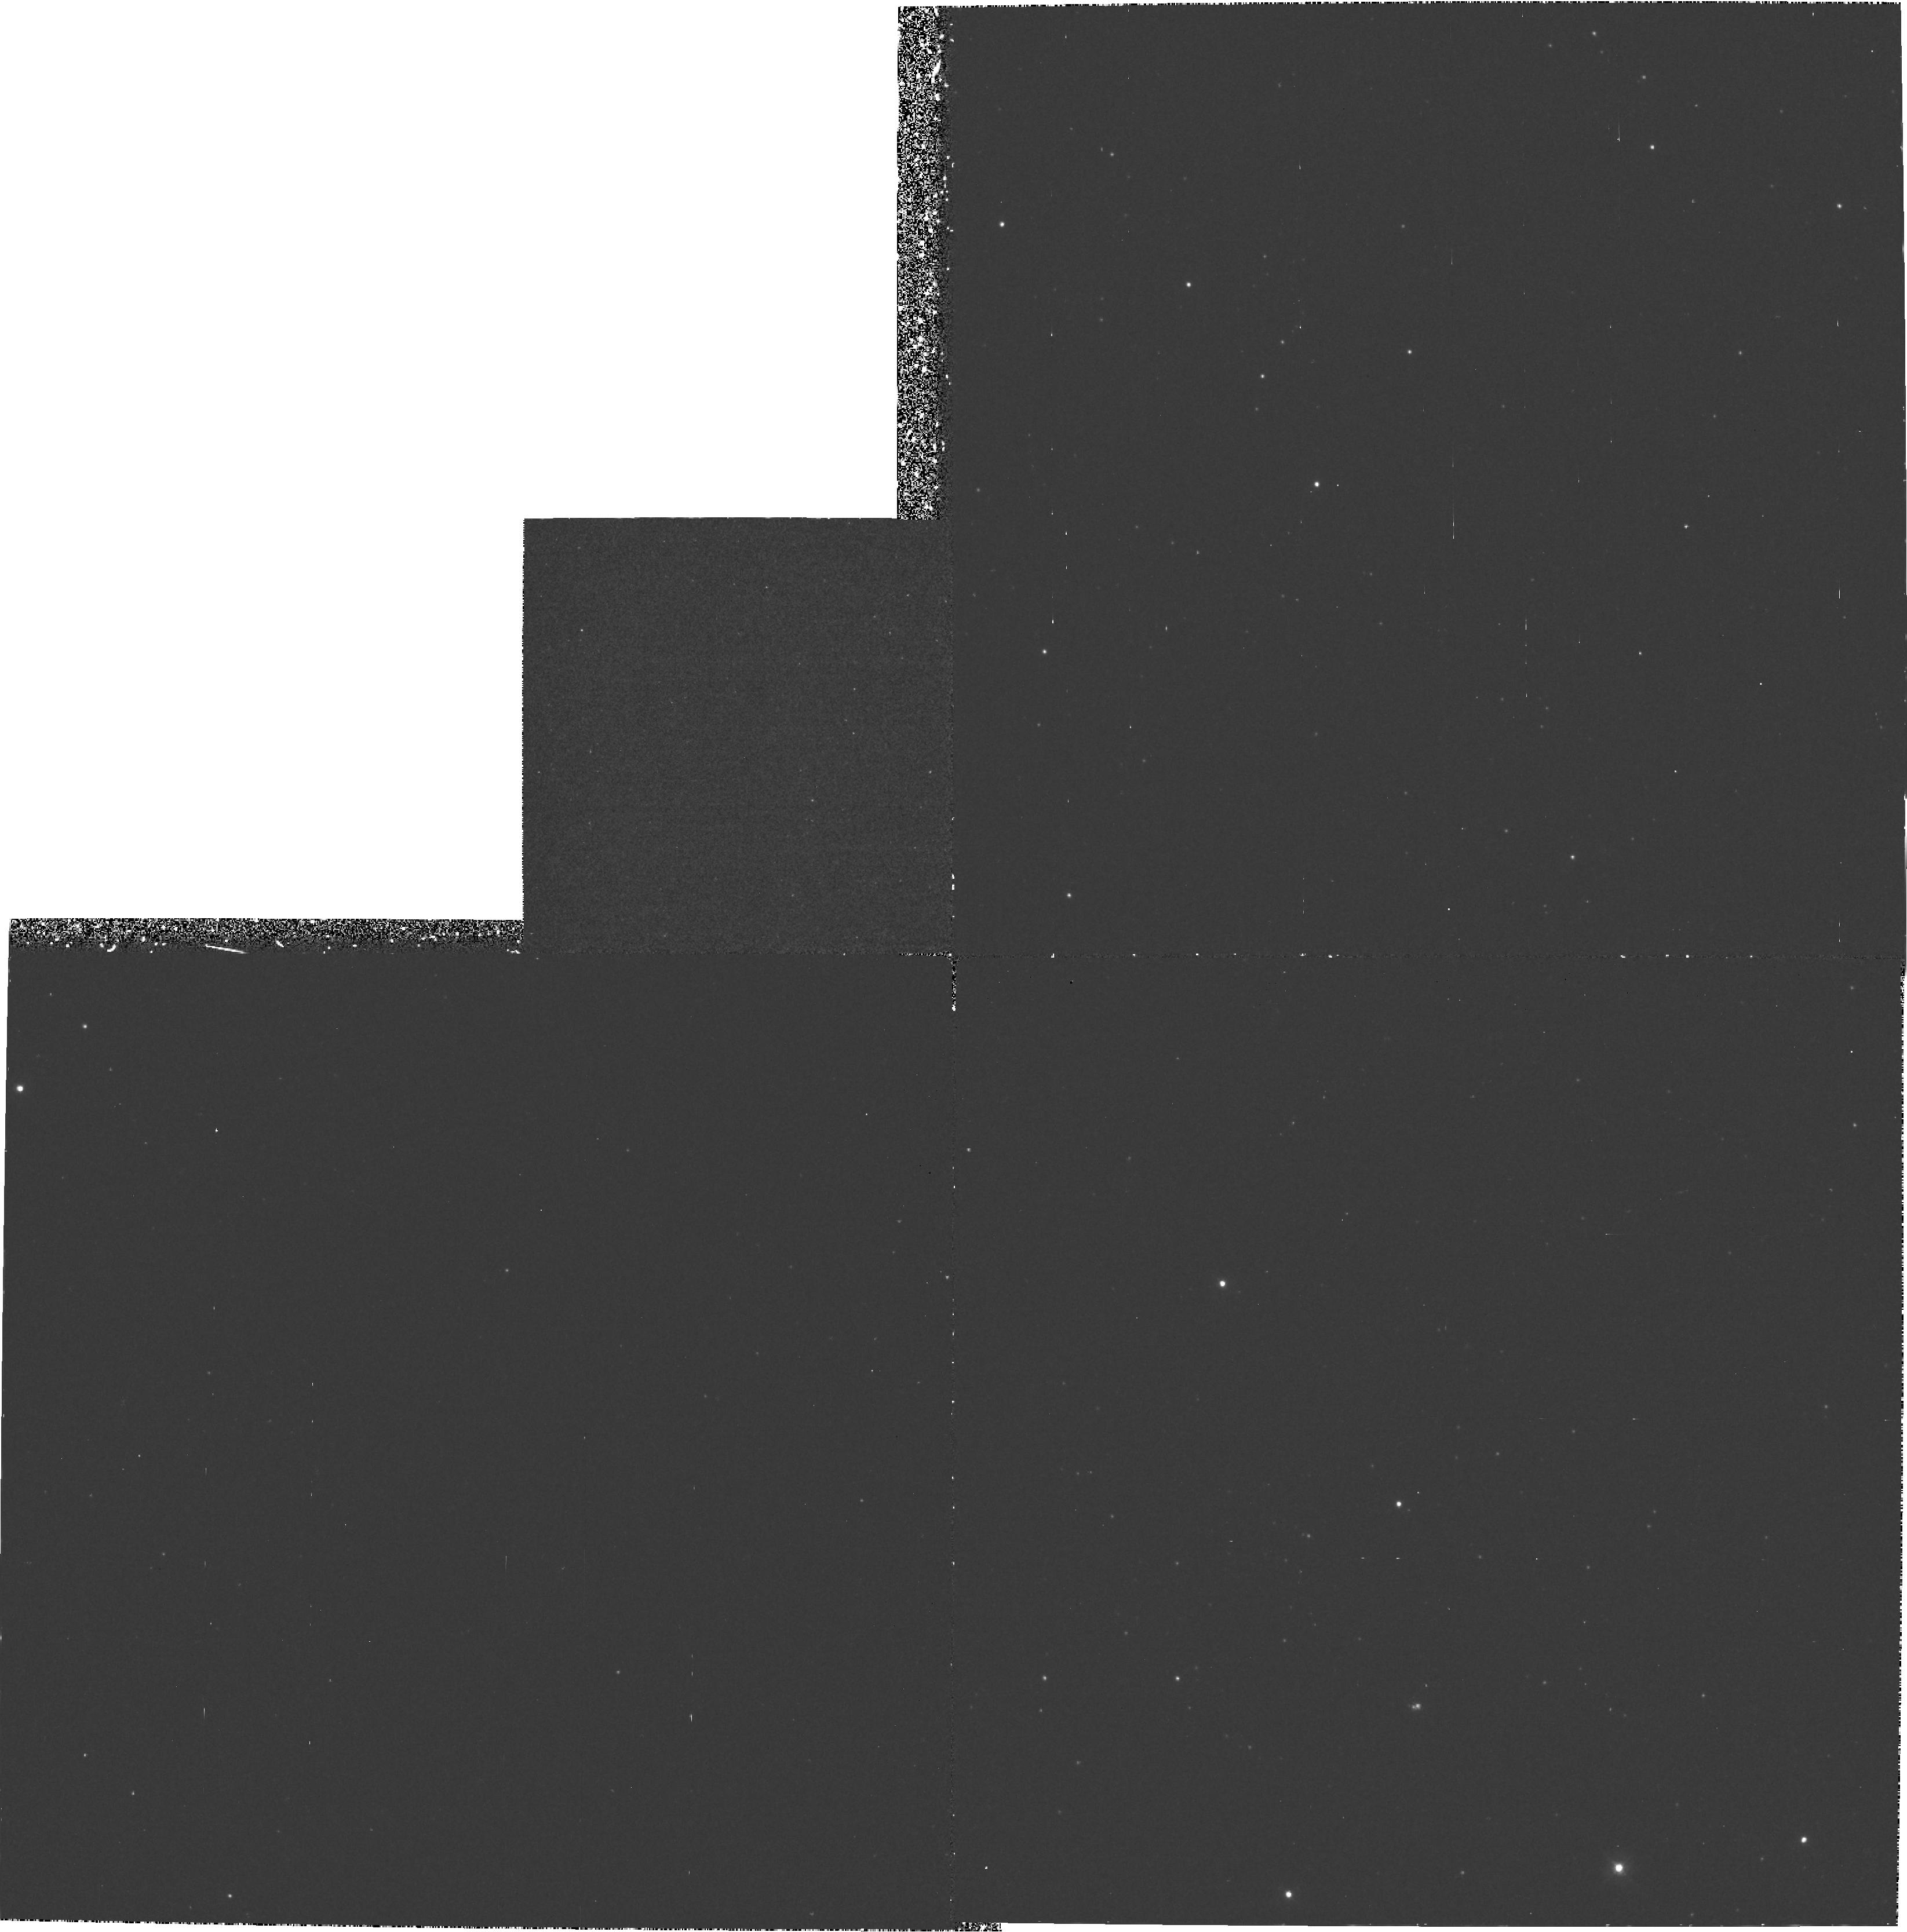
Target: NGC221-POS2. Instrument: WFPC2/PC. Filter: F300W. Exposure: 1.5 h. Observation ID: hst_5435_0h_wfpc2_pc_f300w_u27h0h

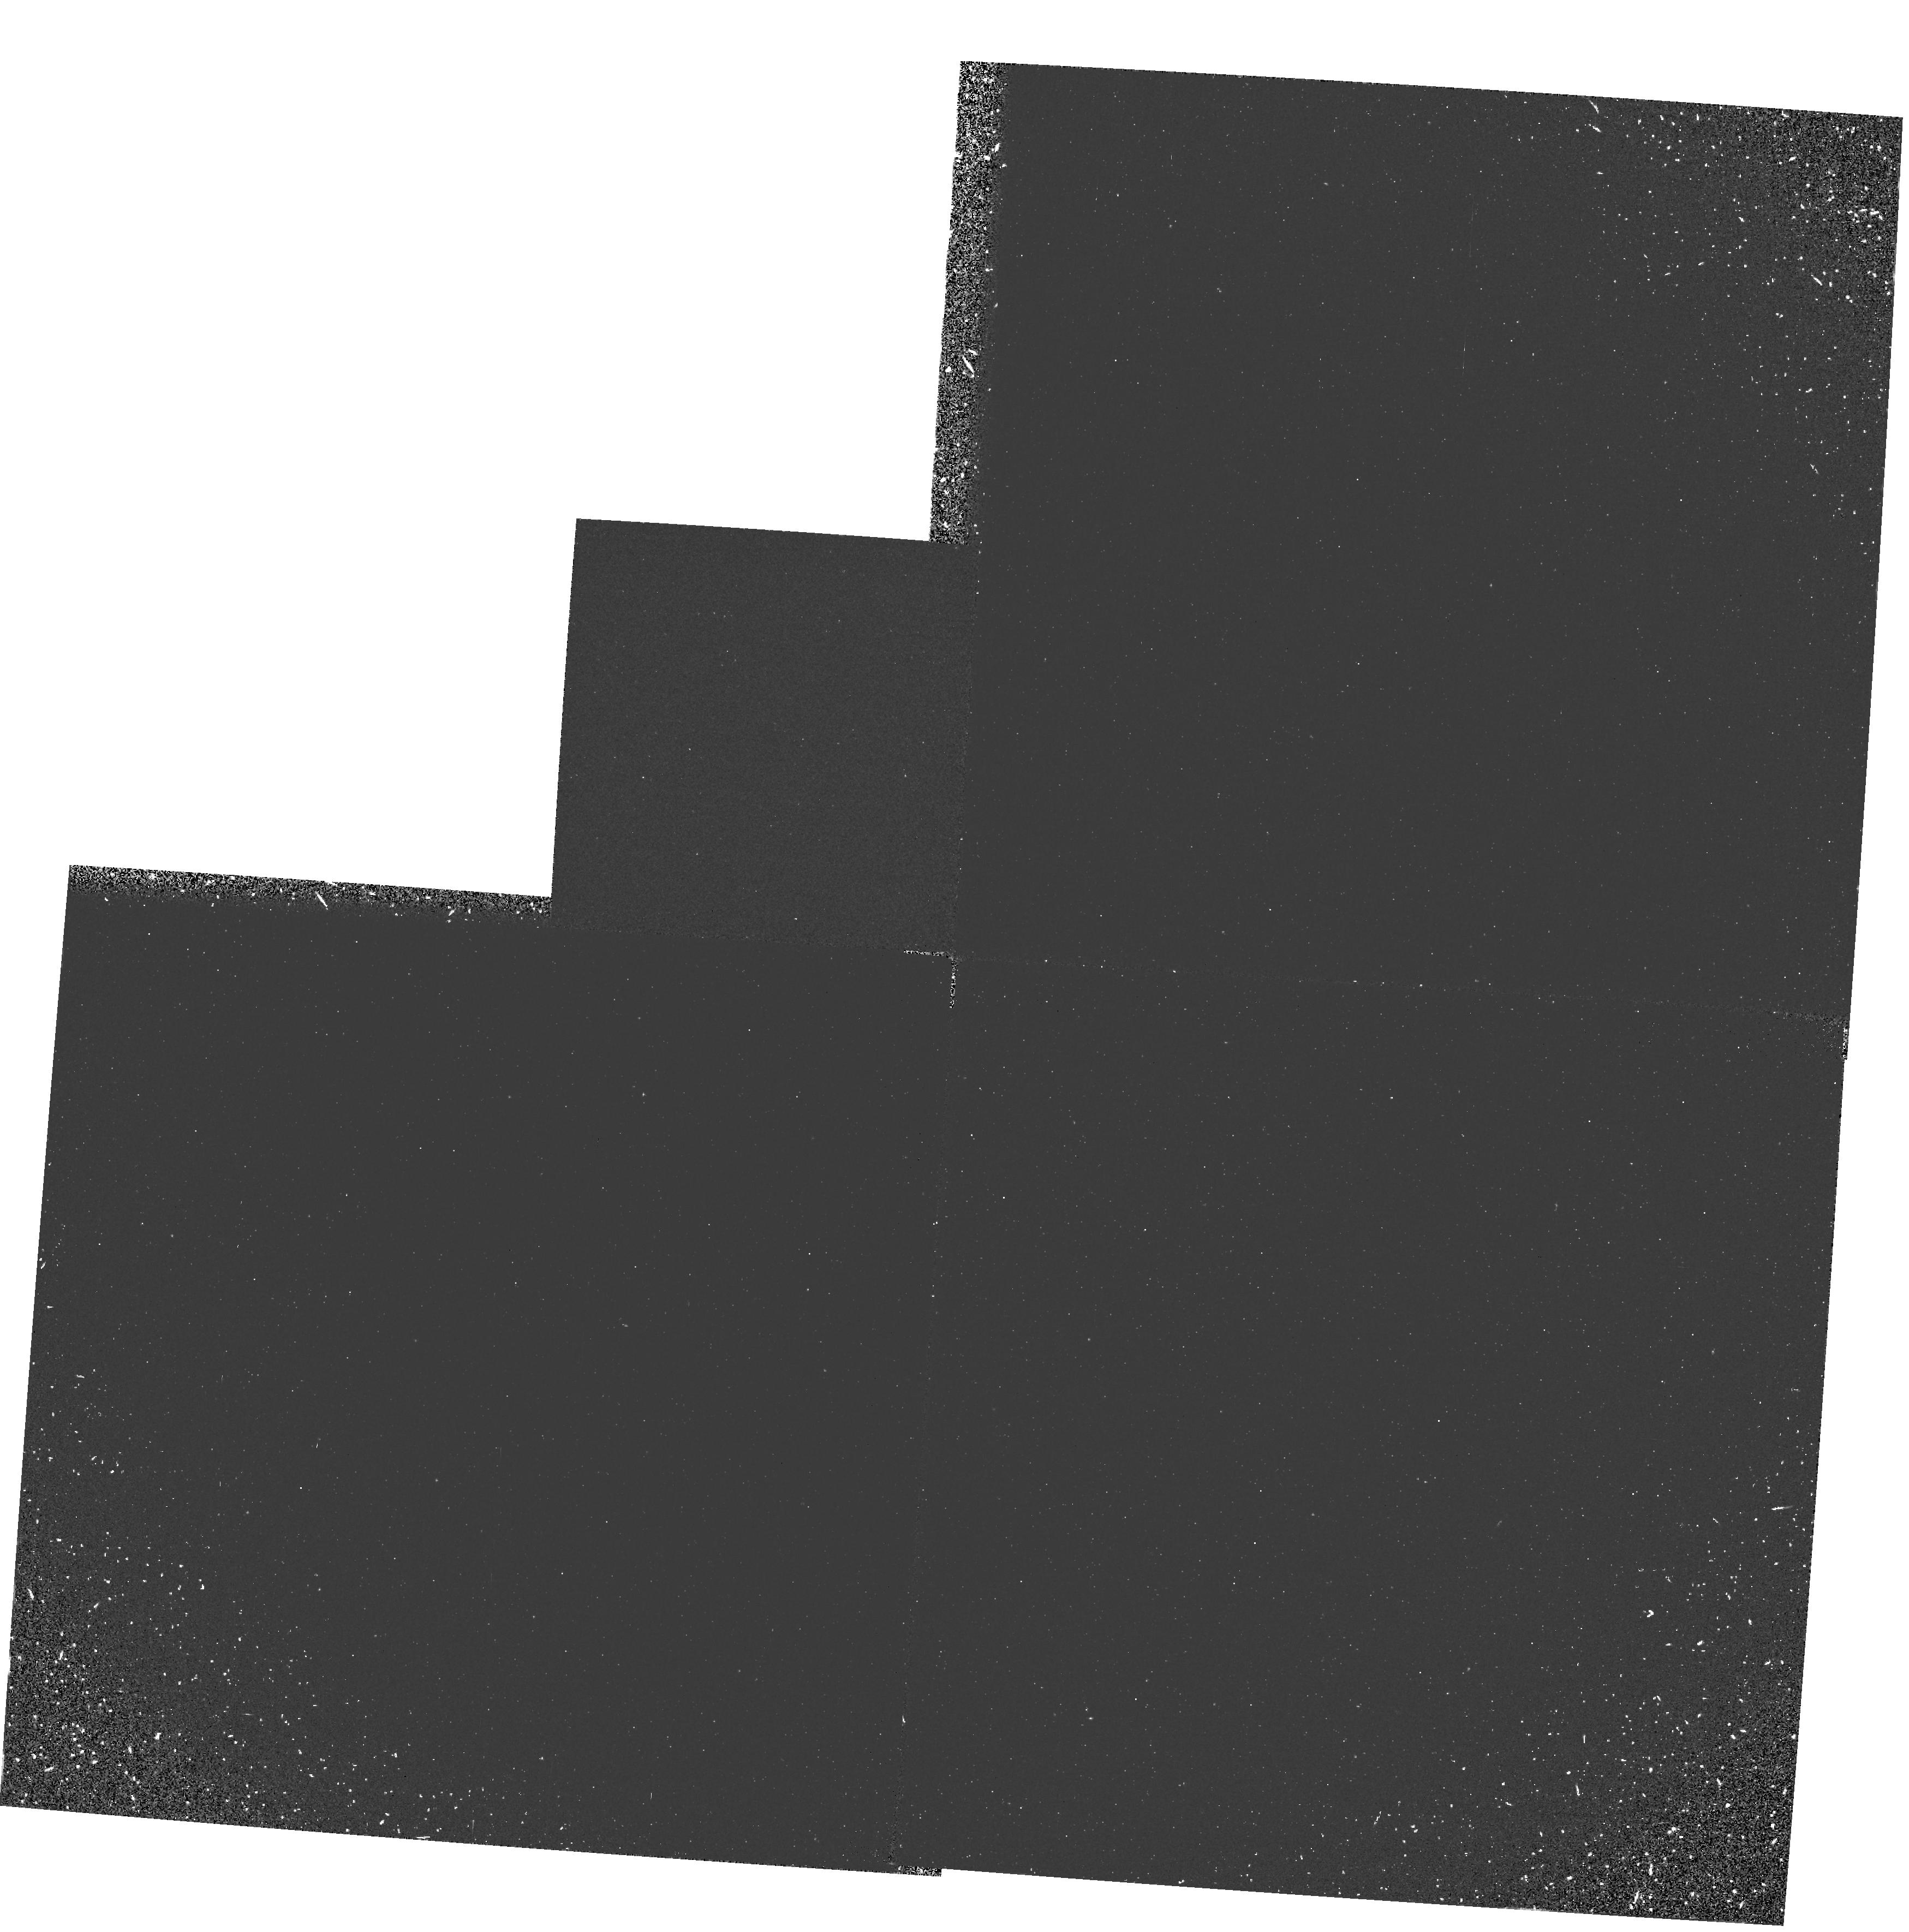
Target: NGC224-POS2. Instrument: WFPC2/PC. Filter: F160BW. Exposure: 33 min. Observation ID: hst_5435_08_wfpc2_pc_f160bw_u27h08

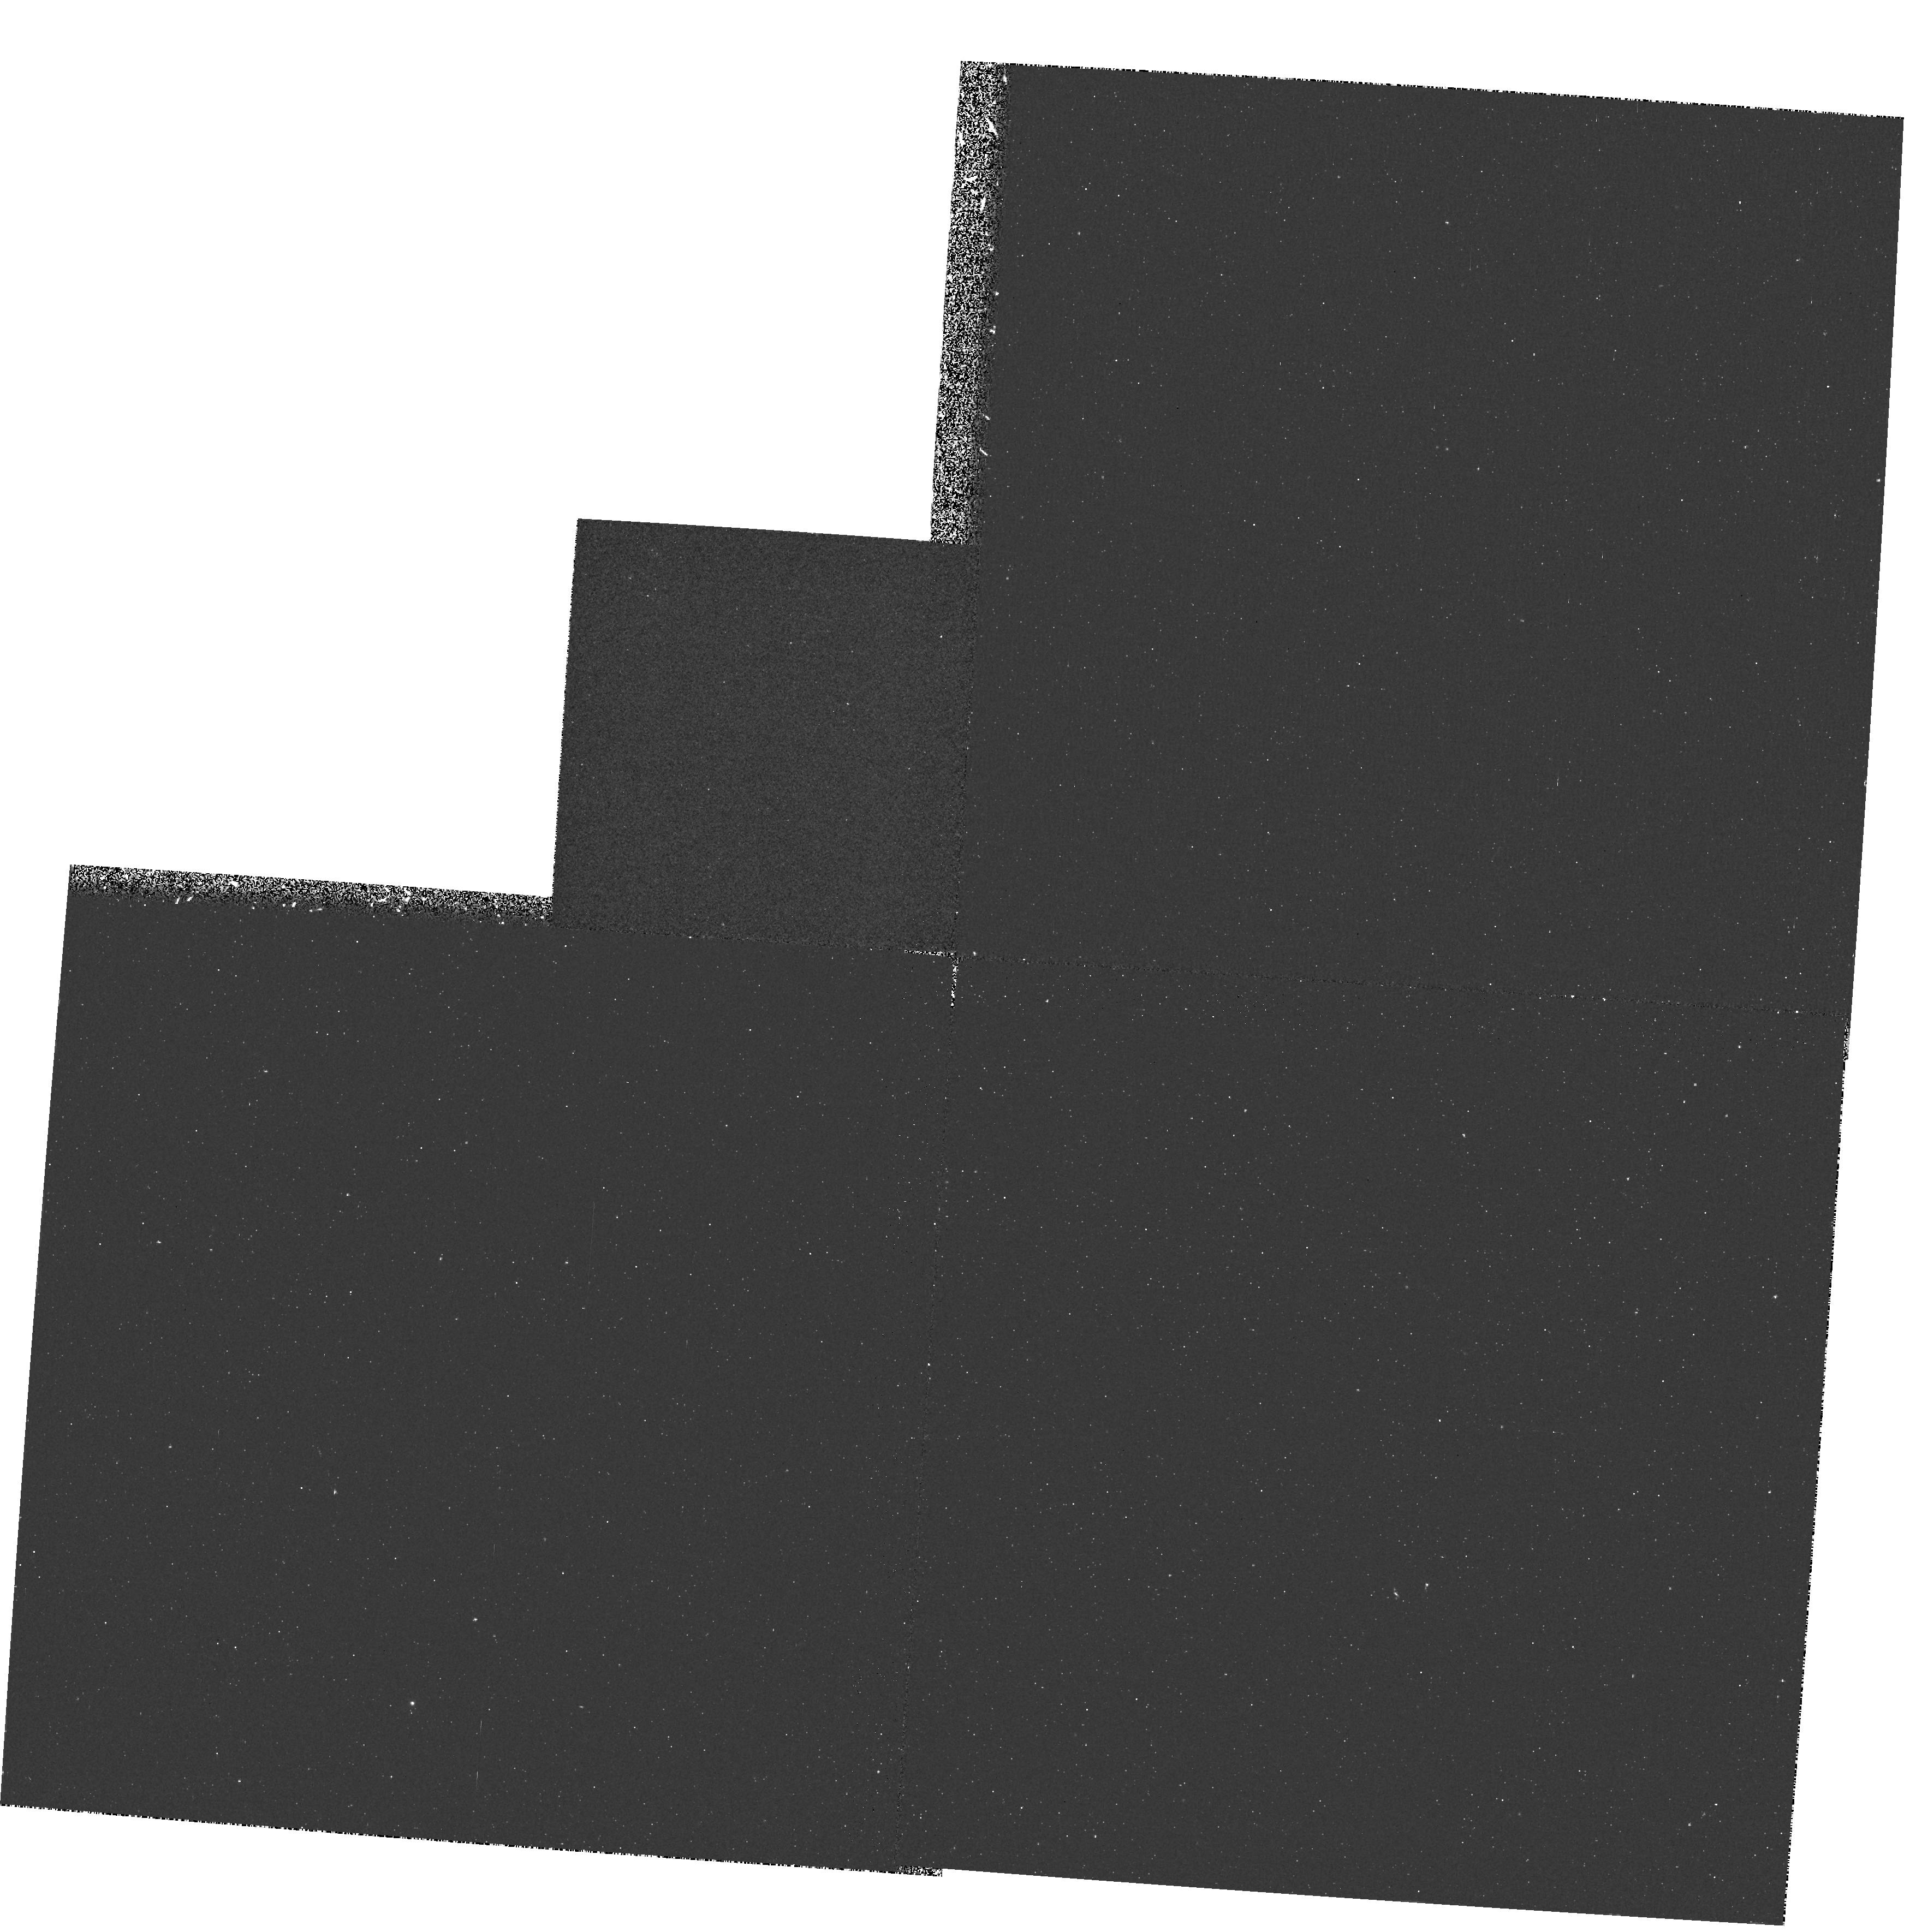
Target: NGC224-POS2. Instrument: WFPC2/PC. Filter: F255W. Exposure: 23 min. Observation ID: hst_5435_07_wfpc2_pc_f255w_u27h07

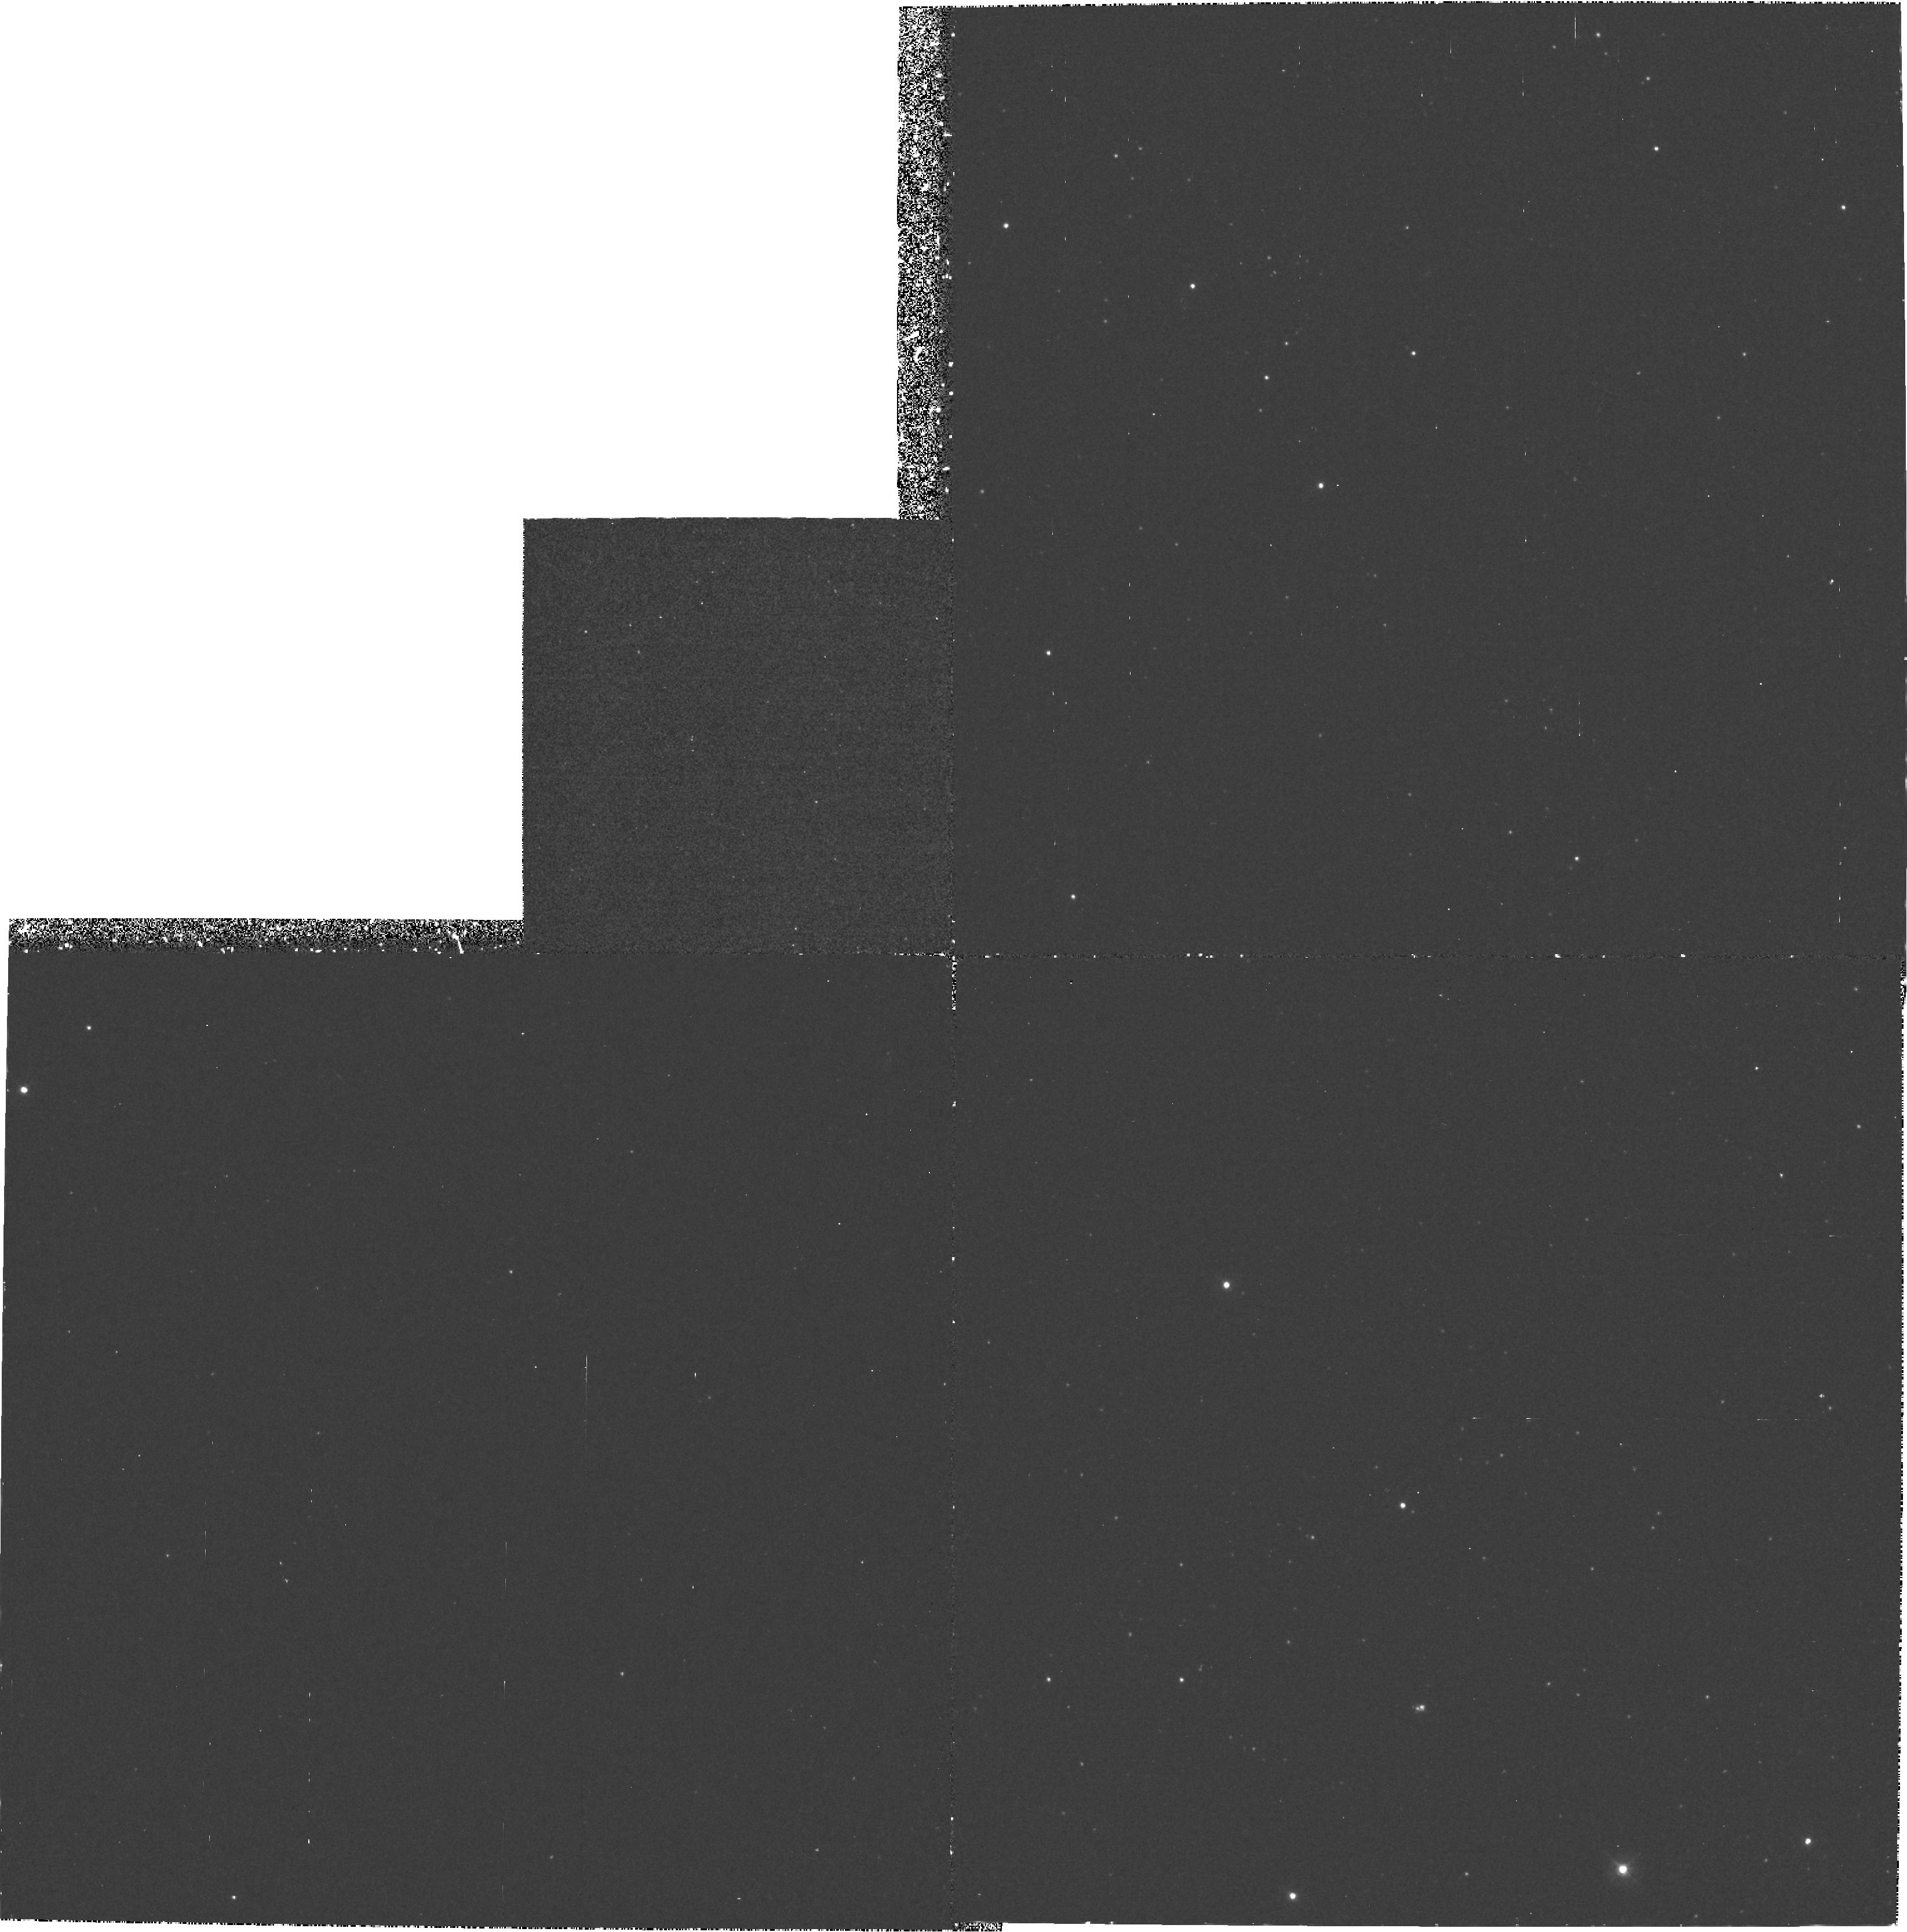
Target: NGC221-POS2. Instrument: WFPC2/PC. Filter: F300W. Exposure: 1.5 h. Observation ID: hst_5435_0f_wfpc2_pc_f300w_u27h0f

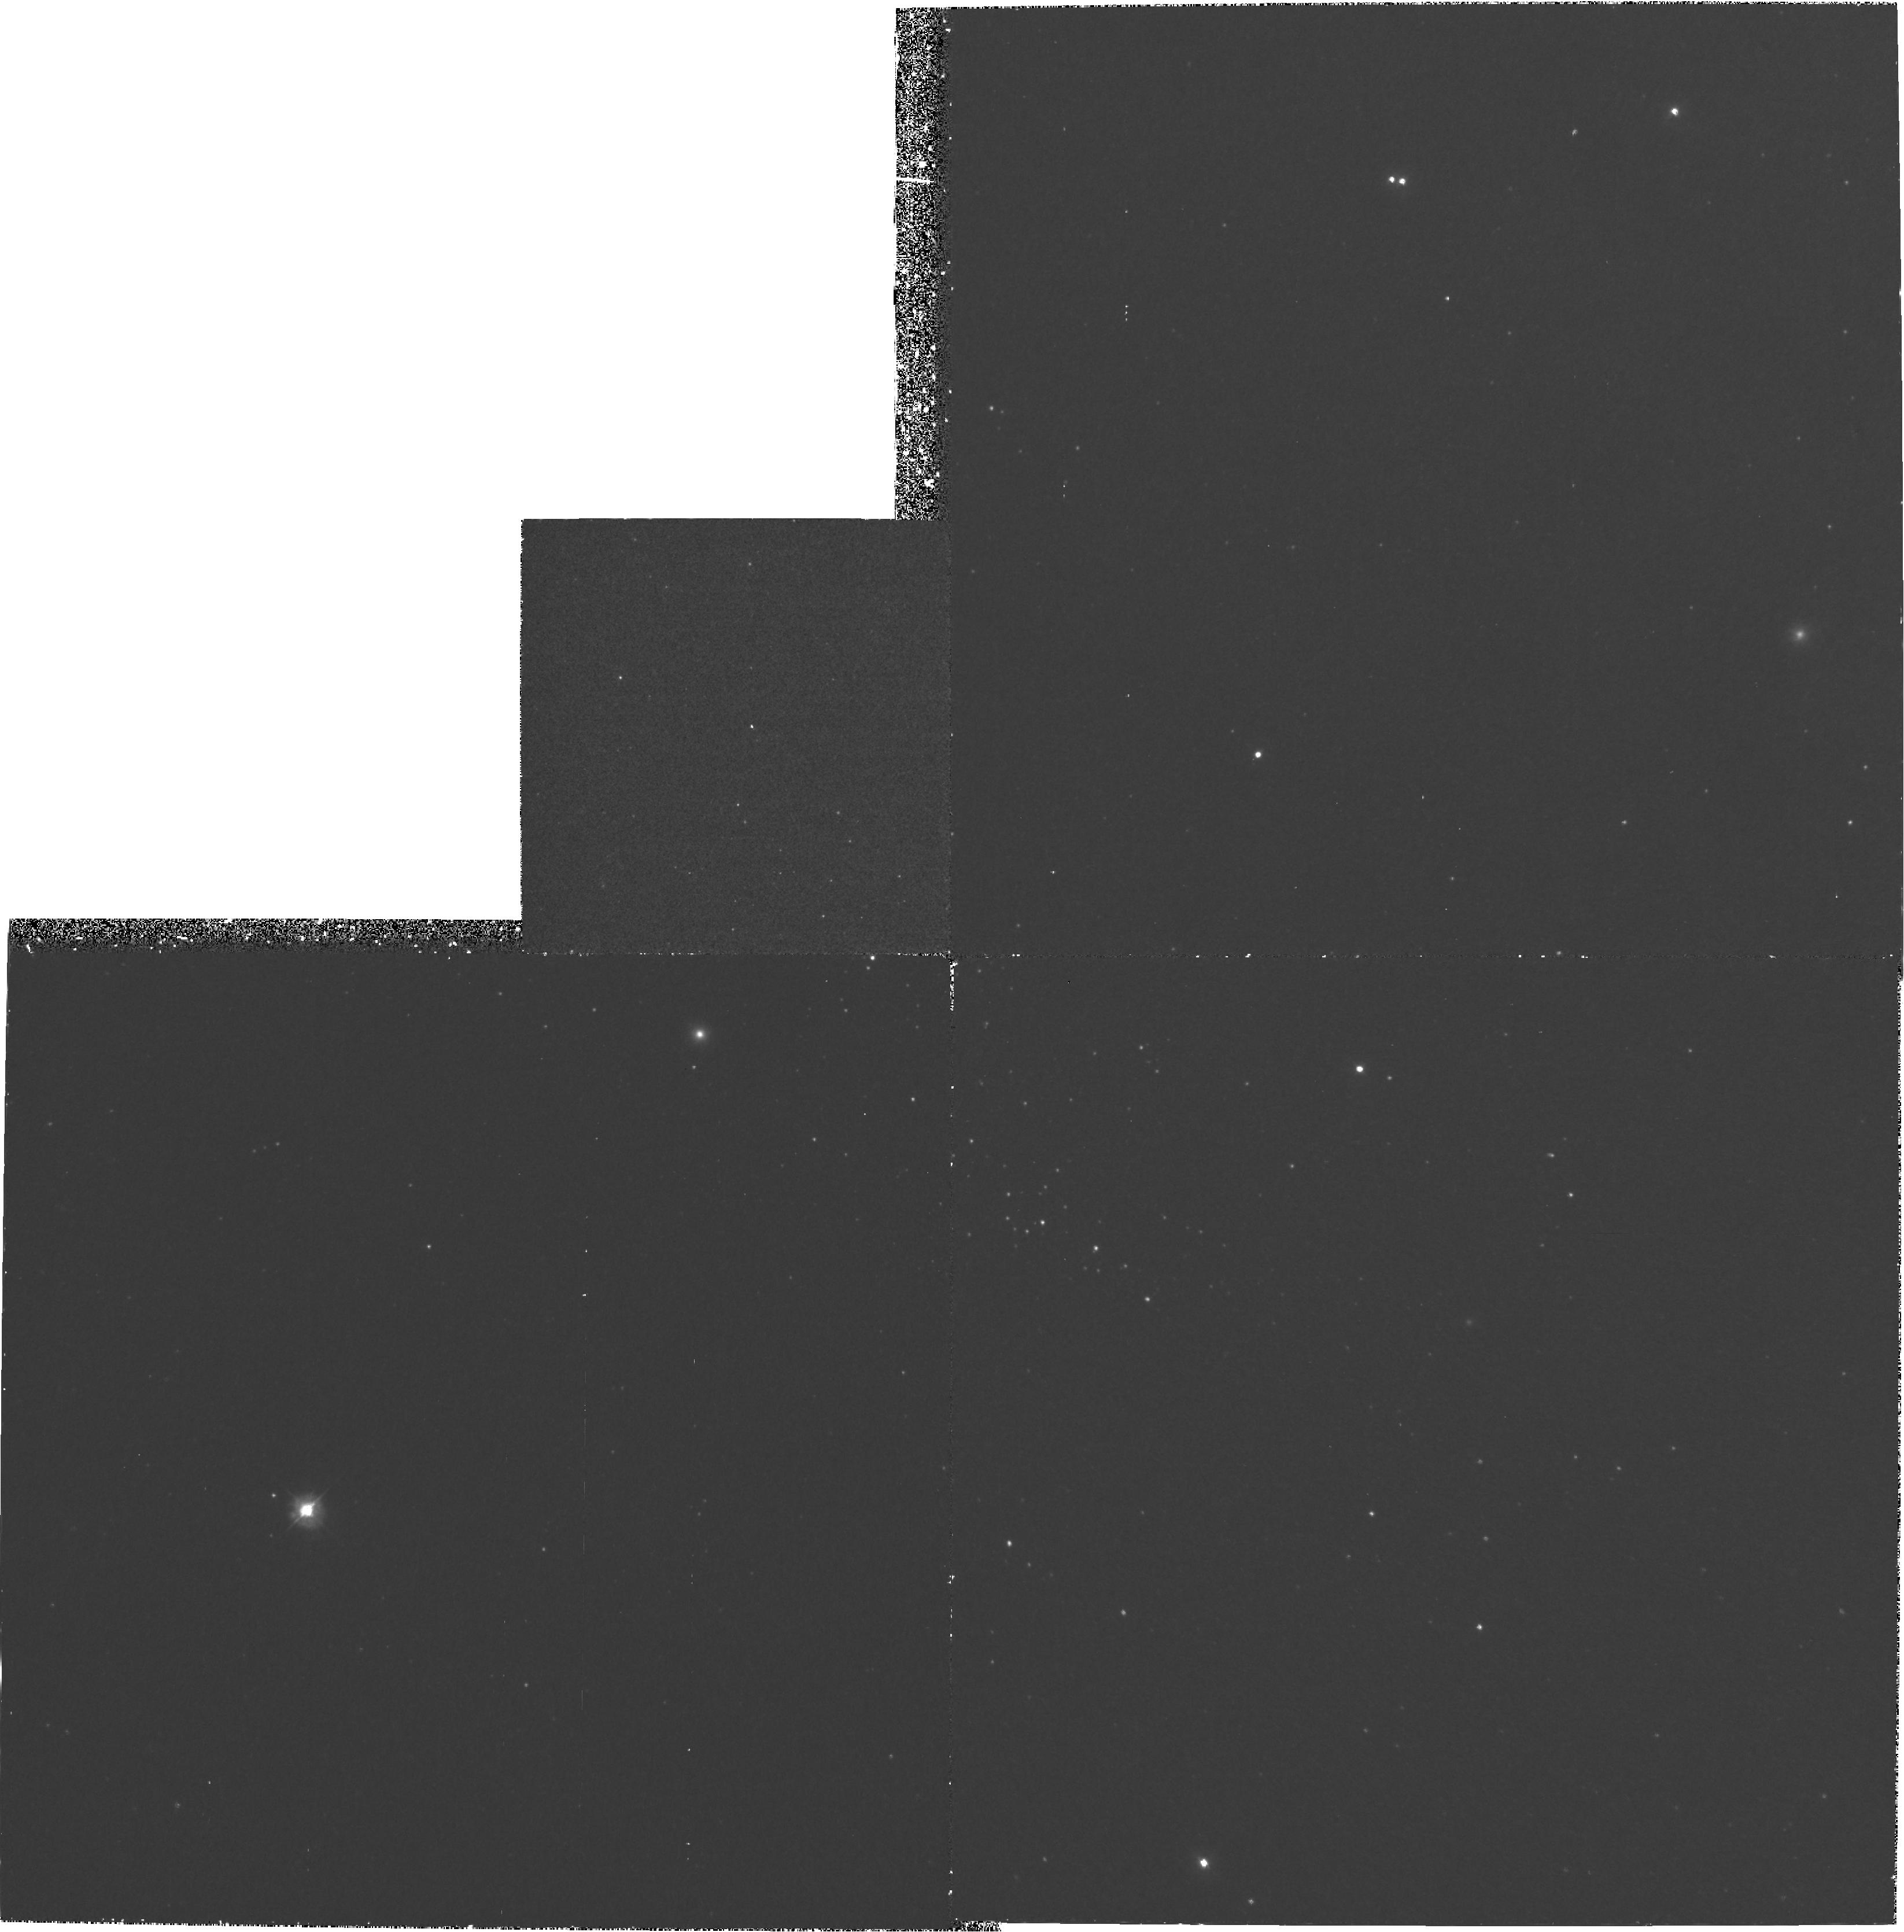
Target: NGC224-POS2. Instrument: WFPC2/PC. Filter: F300W. Exposure: 2.3 h. Observation ID: hst_5435_0e_wfpc2_pc_f300w_u27h0e

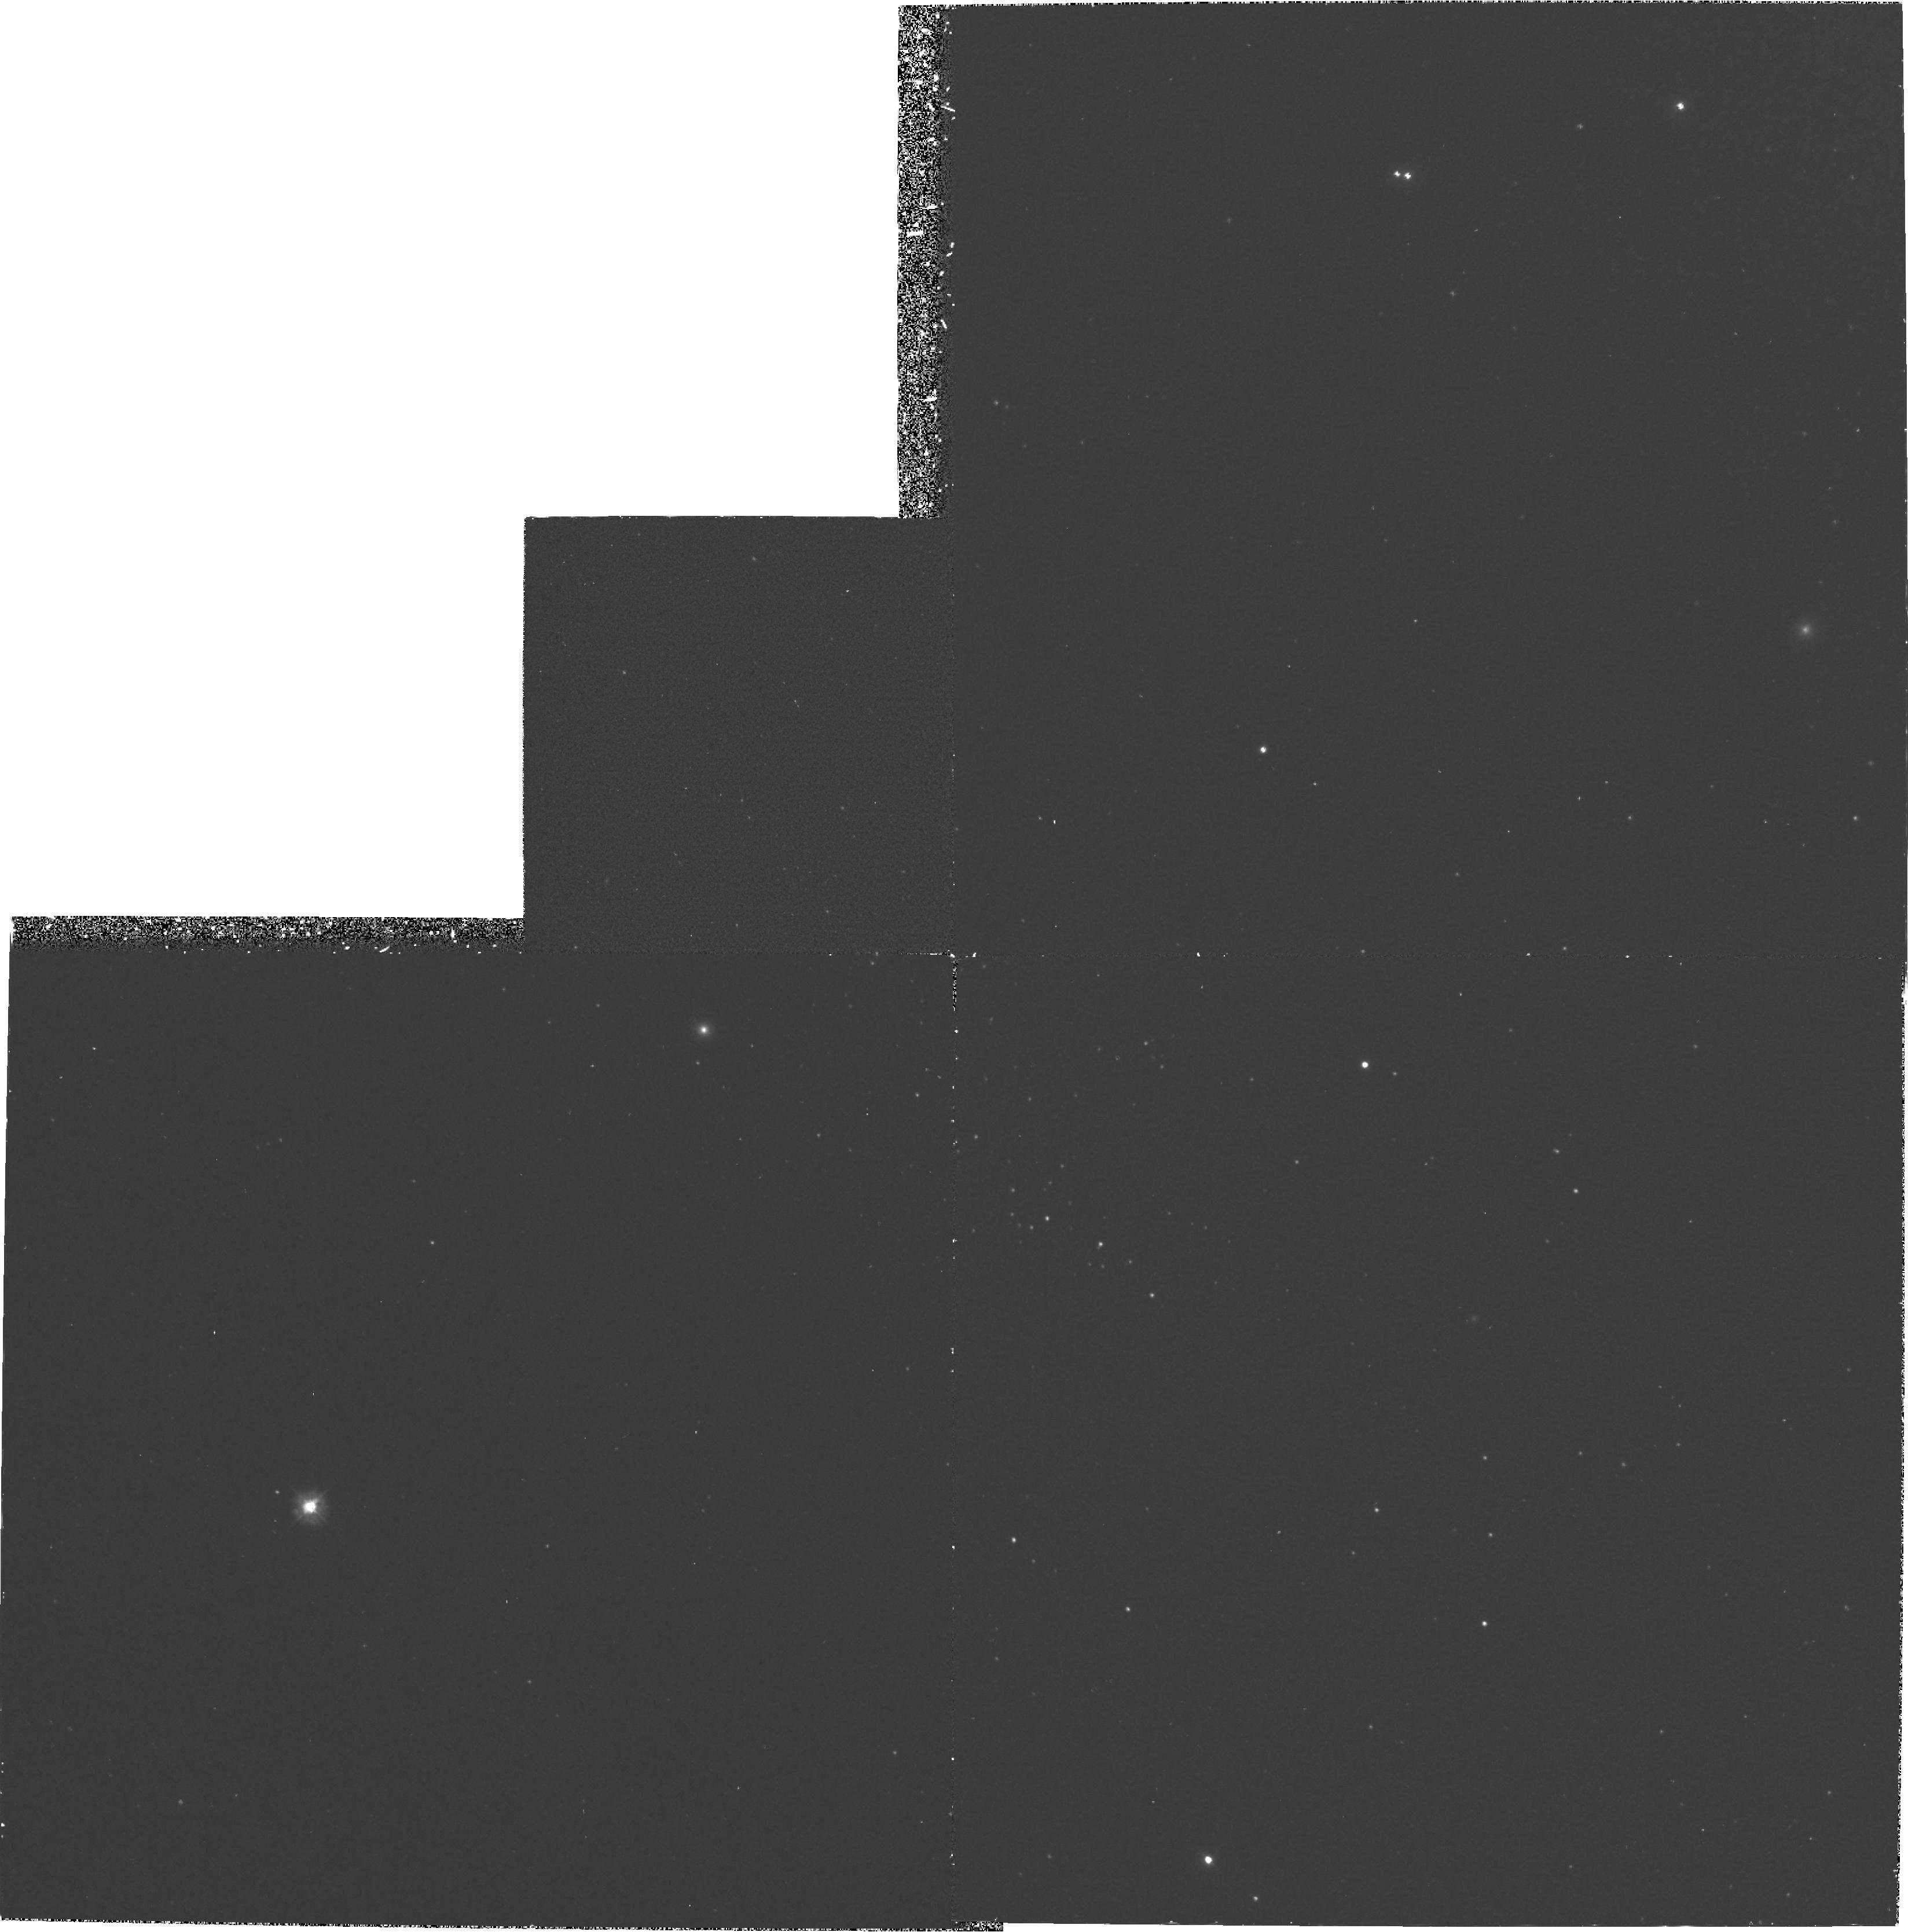
Target: NGC224-POS2. Instrument: WFPC2/PC. Filter: F300W. Exposure: 2.1 h. Observation ID: hst_5435_0c_wfpc2_pc_f300w_u27h0c

THE HOT STELLAR COMPONENT IN THE CENTERS OF M31 AND M32: CYCLE 4 MEDIUM (PI: Ferguson, Henry C.)

We propose to construct a deep far-UV color magnitude-diagram of resolved sources in the centers of M31 and M32. These data will be used, in conjunction with spectroscopy obtained by the Hopkins Ultraviolet Telescope, to provide constraints on the mix of stars responsible for the far-UV emission in old, metal-rich stellar populations. Our inference from the existing data is that the sources resolved in Cycle-1 and 2 FOC images are mostly low-mass PAGB stars. Such stars probably produce less than 60% of the far-UV flux from M31, with the remainder coming from PEAGB, AGB -Manque, and EHB stars. Our proposed observations are deep enough to resolve PEAGB stars and AGB-Manque stars and provide the first direct evidence for these modes of stellar evolution. The relative numbers of these stars, the color of the remaining diffuse component, and the spectral energy distribution measured by HUT, will permit a precise estimate of the contribution from EHB stars. Comparison of the results from M31 and M32 will provide important insight into the differences in the evolution of the stellar populations in these two galaxies.